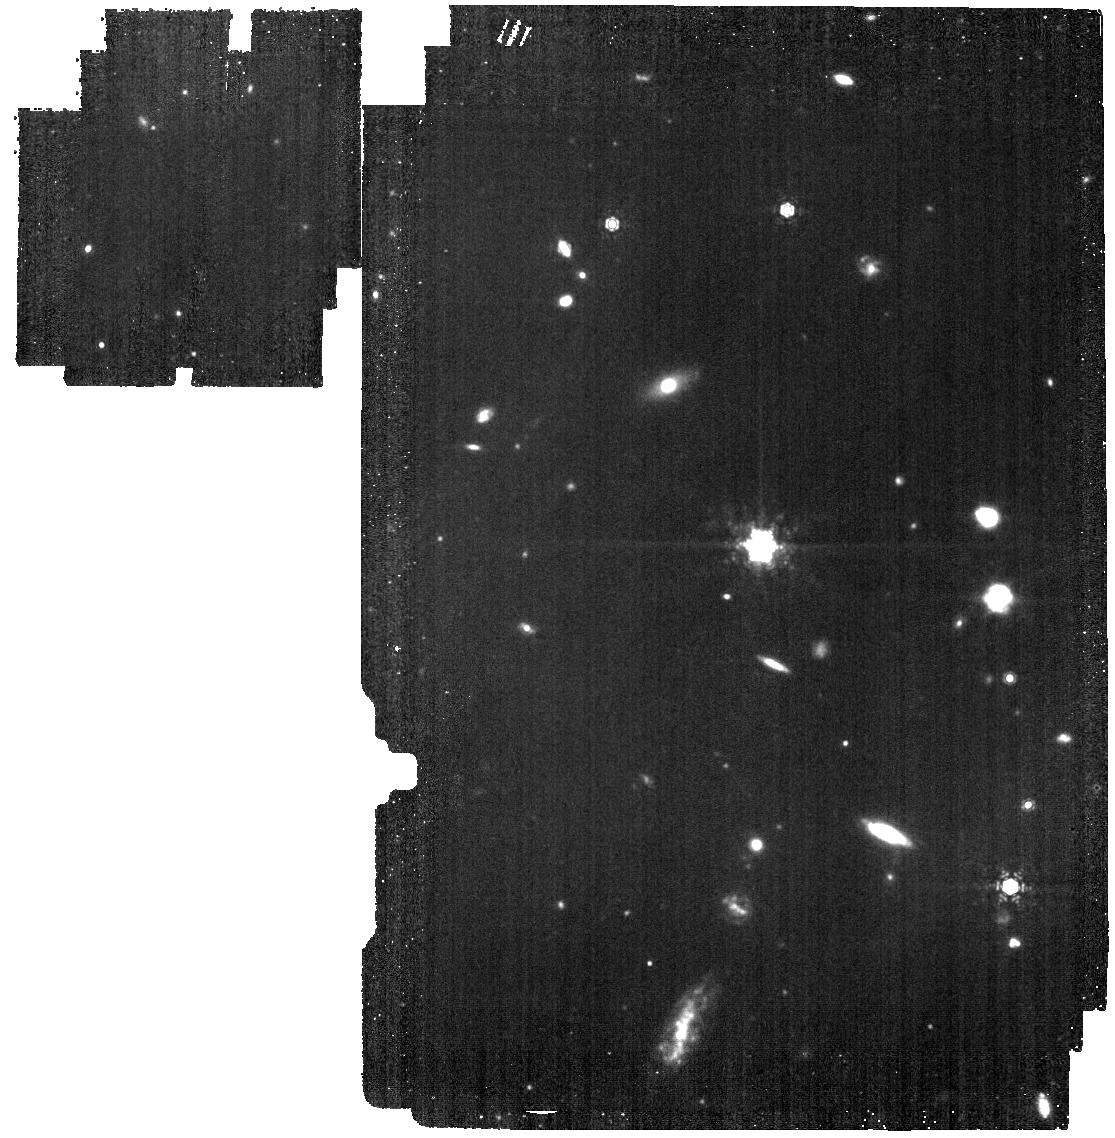
Target: MAKANI. Instrument: MIRI. Filter: F1130W. Exposure: 50 min. Observation ID: jw01865-o001_t001_miri_f1130w

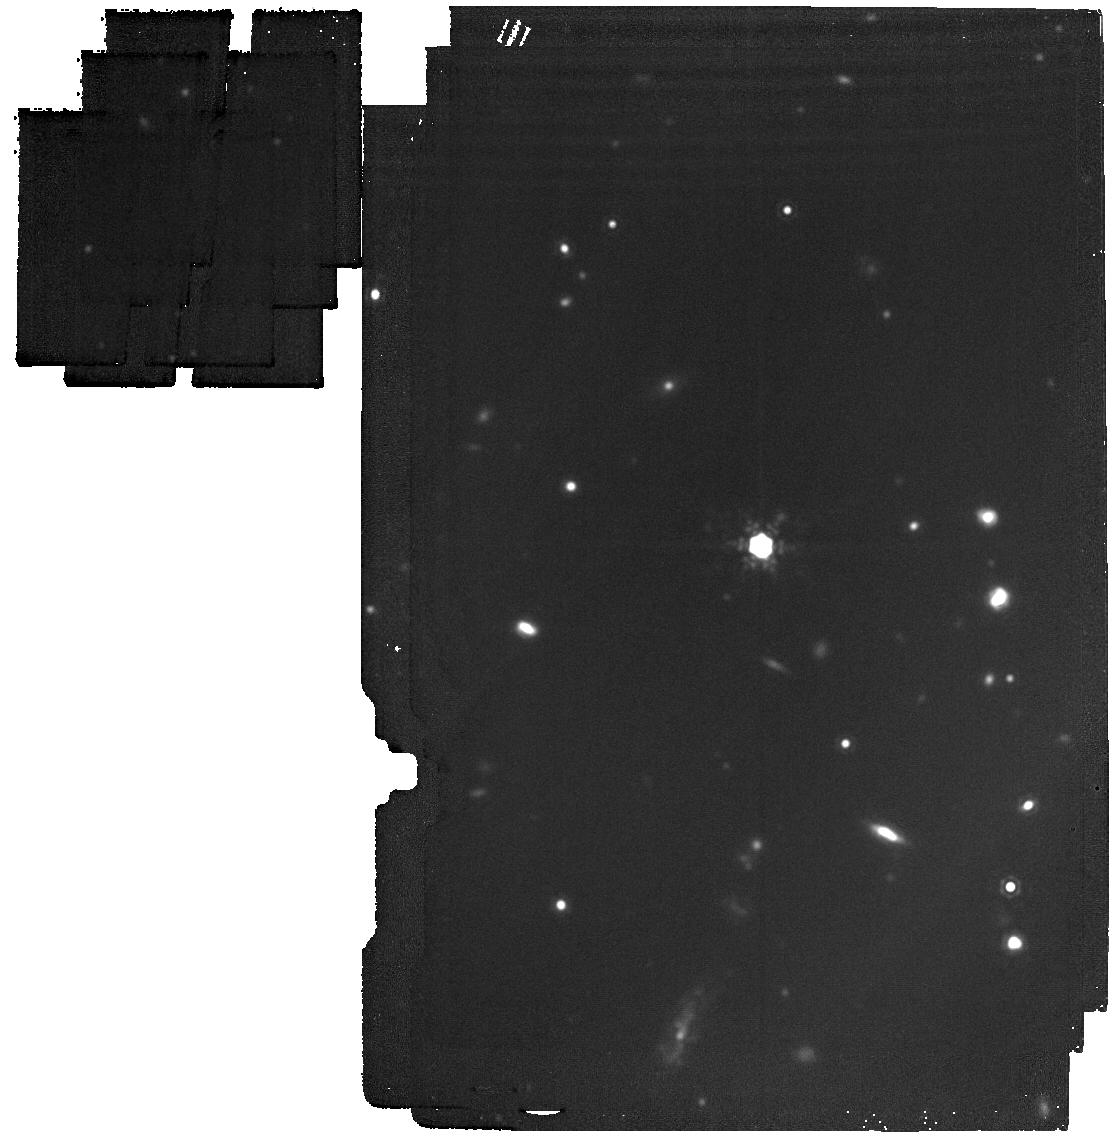
Target: MAKANI. Instrument: MIRI. Filter: F1800W. Exposure: 50 min. Observation ID: jw01865-o001_t001_miri_f1800w

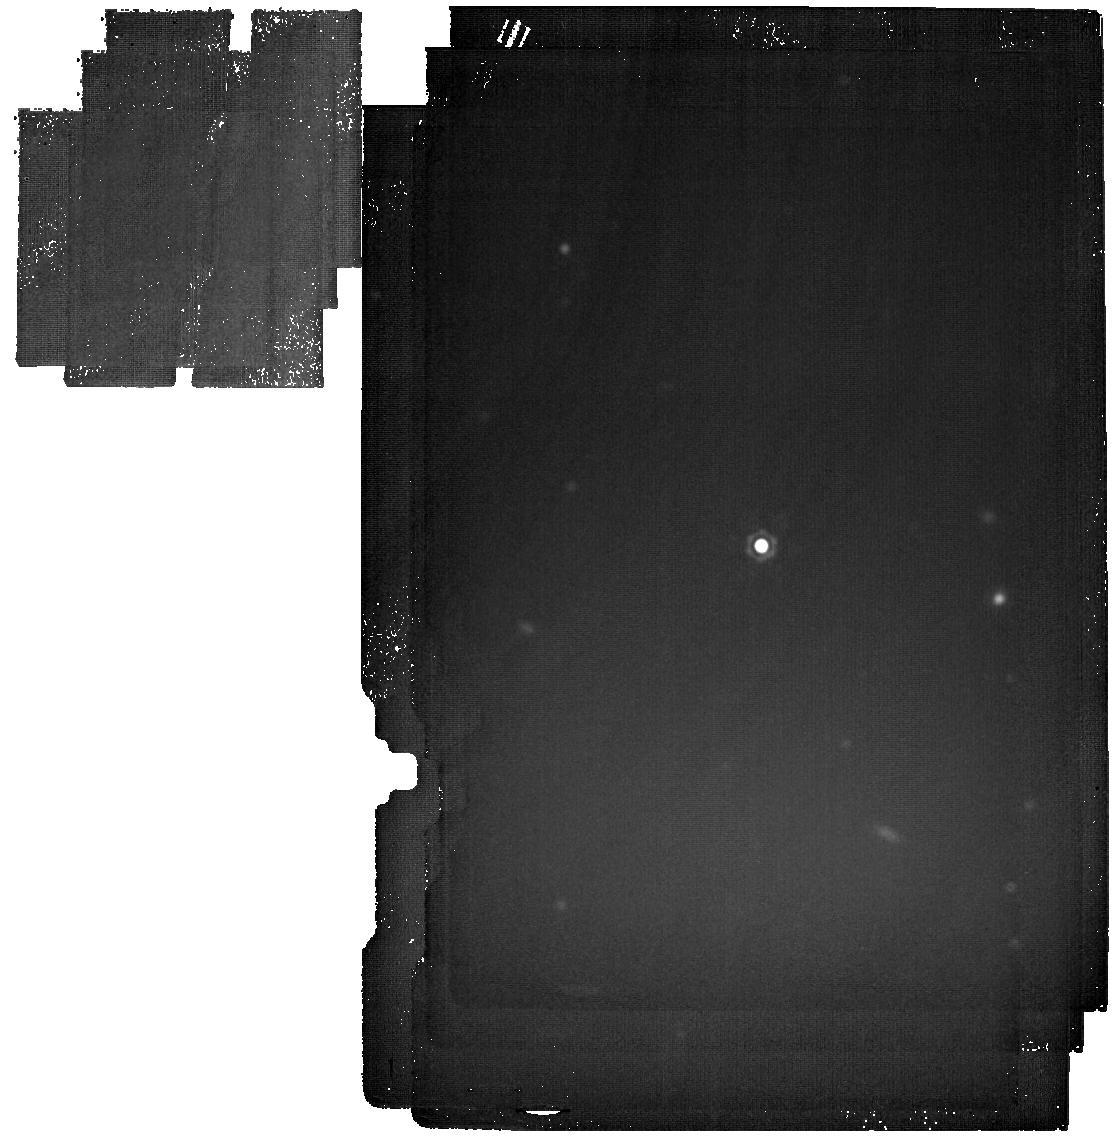
Target: MAKANI. Instrument: MIRI. Filter: F2550W. Exposure: 1.2 h. Observation ID: jw01865-o001_t001_miri_f2550w

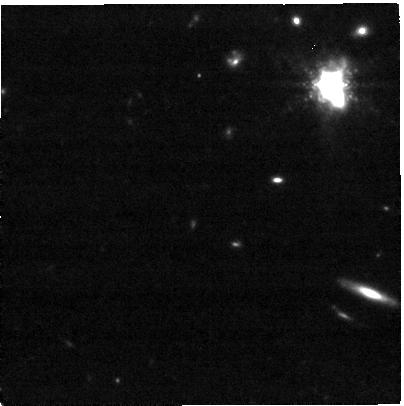
Target: MAKANI. Instrument: NIRCAM. Filter: F480M. Exposure: 54 min. Observation ID: jw01865-o002_t001_nircam_clear-f480m-sub400p

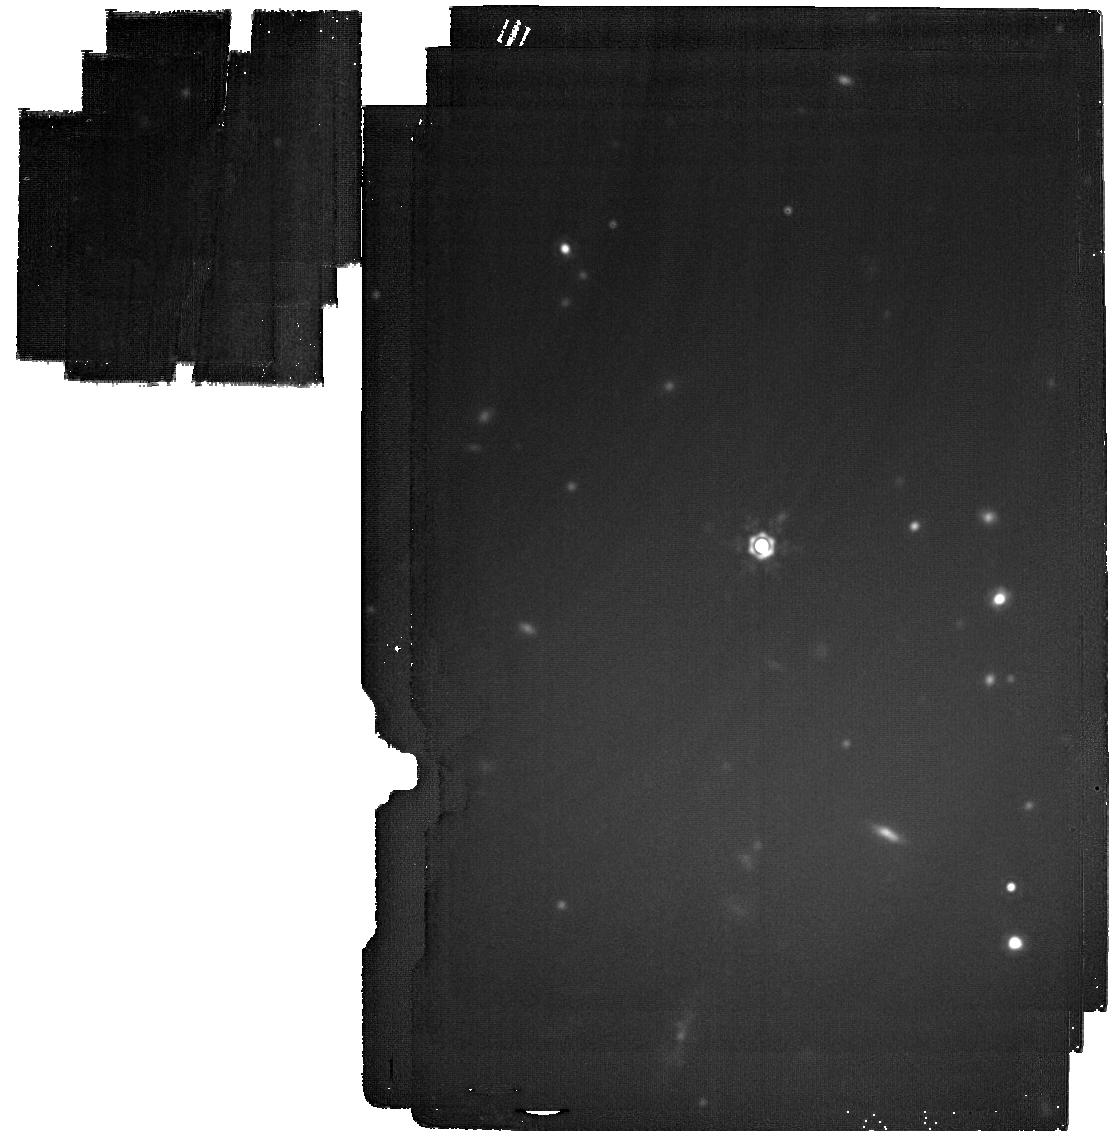
Target: MAKANI. Instrument: MIRI. Filter: F2100W. Exposure: 59 min. Observation ID: jw01865-o001_t001_miri_f2100w

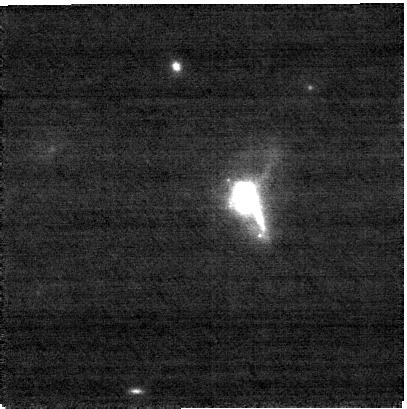
Target: MAKANI. Instrument: NIRCAM. Filter: F187N. Exposure: 54 min. Observation ID: jw01865-o002_t001_nircam_clear-f187n-sub400p

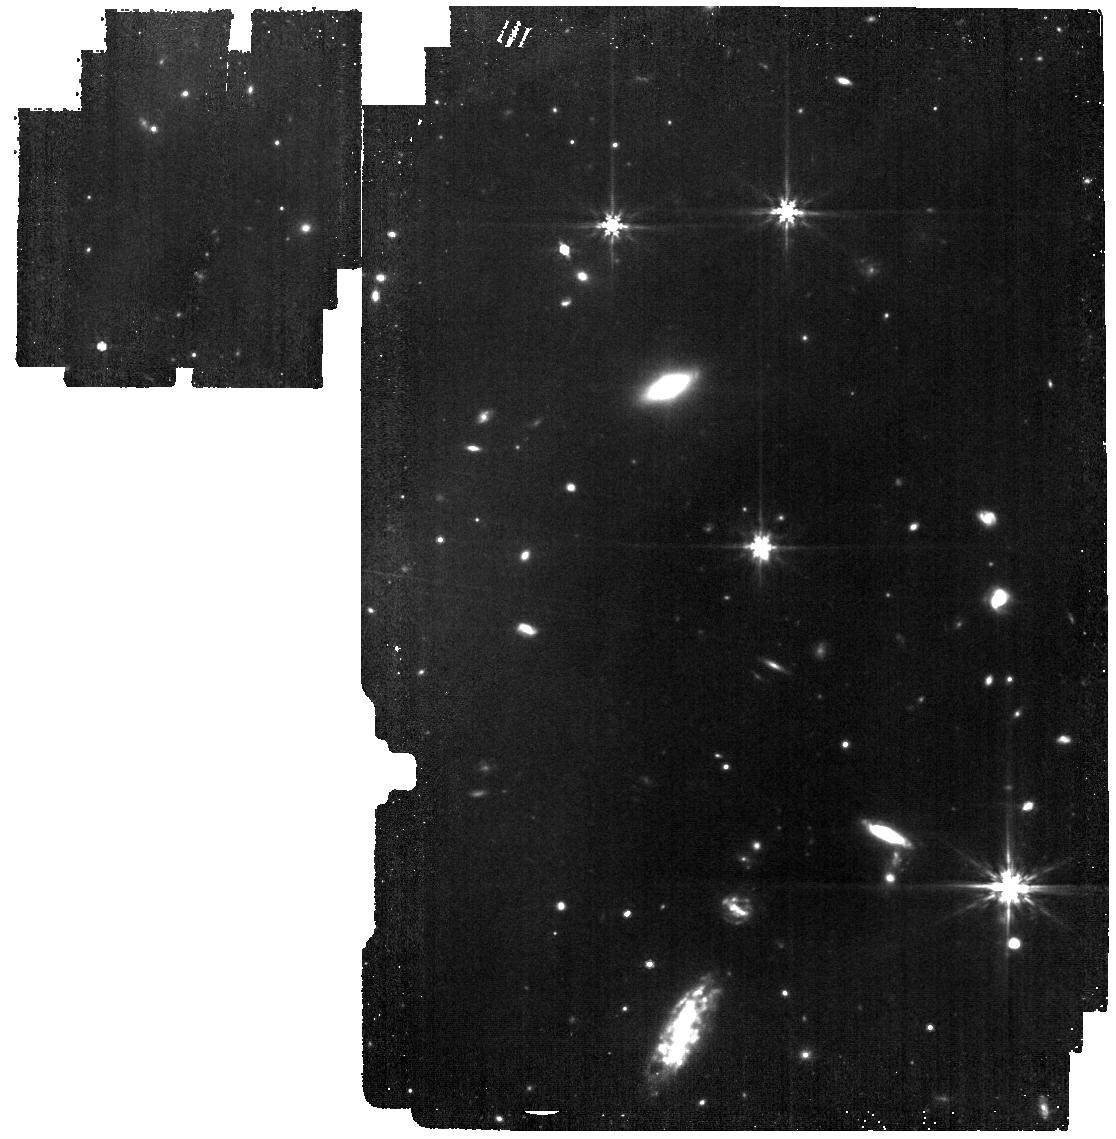
Target: MAKANI. Instrument: MIRI. Filter: F770W. Exposure: 51 min. Observation ID: jw01865-o001_t001_miri_f770w

Witnessing the Circumgalactic Medium in Formation: The Warm Dust and Molecular Gas in a Record-Breaking Galactic Wind (PI: Veilleux, Sylvain)

The amount of dust outside of galaxies, inferred from reddening measurements of background quasars and galaxies by foreground galaxy halos, is comparable to that within galaxies, but the origin of this dust is uncertain. Numerical simulations suggest that galactic winds, driven by stellar or SMBH processes, are the primary source of the enriched circumgalactic medium (CGM), but the direct detection of dust in a galactic wind on the relevant CGM scale remains elusive. The recently discovered 100-kpc (>20 r_stellar) wind in Makani, a massive galaxy at z = 0.459, is an excellent target to test this idea. The cooler neutral-atomic and molecular gas phases in this wind coexist with the warm ionized gas out to distances of 20 kpc but apparently not beyond. This provides tantalizing evidence that we are witnessing, for the first time on CGM scale, the dissolution of the outflowing cool clouds into the warm ionized phase as predicted by theory. Our proposed MIRI/NIRCam multi-band imaging of the warm dust and molecular gas in Makani will fill the temperature gap between the warm ionized gas and cool molecular/neutral-atomic material and capture this critical phase transition. This program takes advantage of a remarkable coincidence between several key spectral features of Makani and the bandpasses of the MIRI/NIRCam filters. These data will allow us to (1) determine whether dust grains experience evolution as they travel to large distances from the host galaxy, (2) assess the impact of the dynamic CGM on the processing of the warm H_2 molecules in the wind, and (3) provide a holistic view of the dust-H_2 cycle in forming galaxy-CGM ecosystems which will inform future modeling.